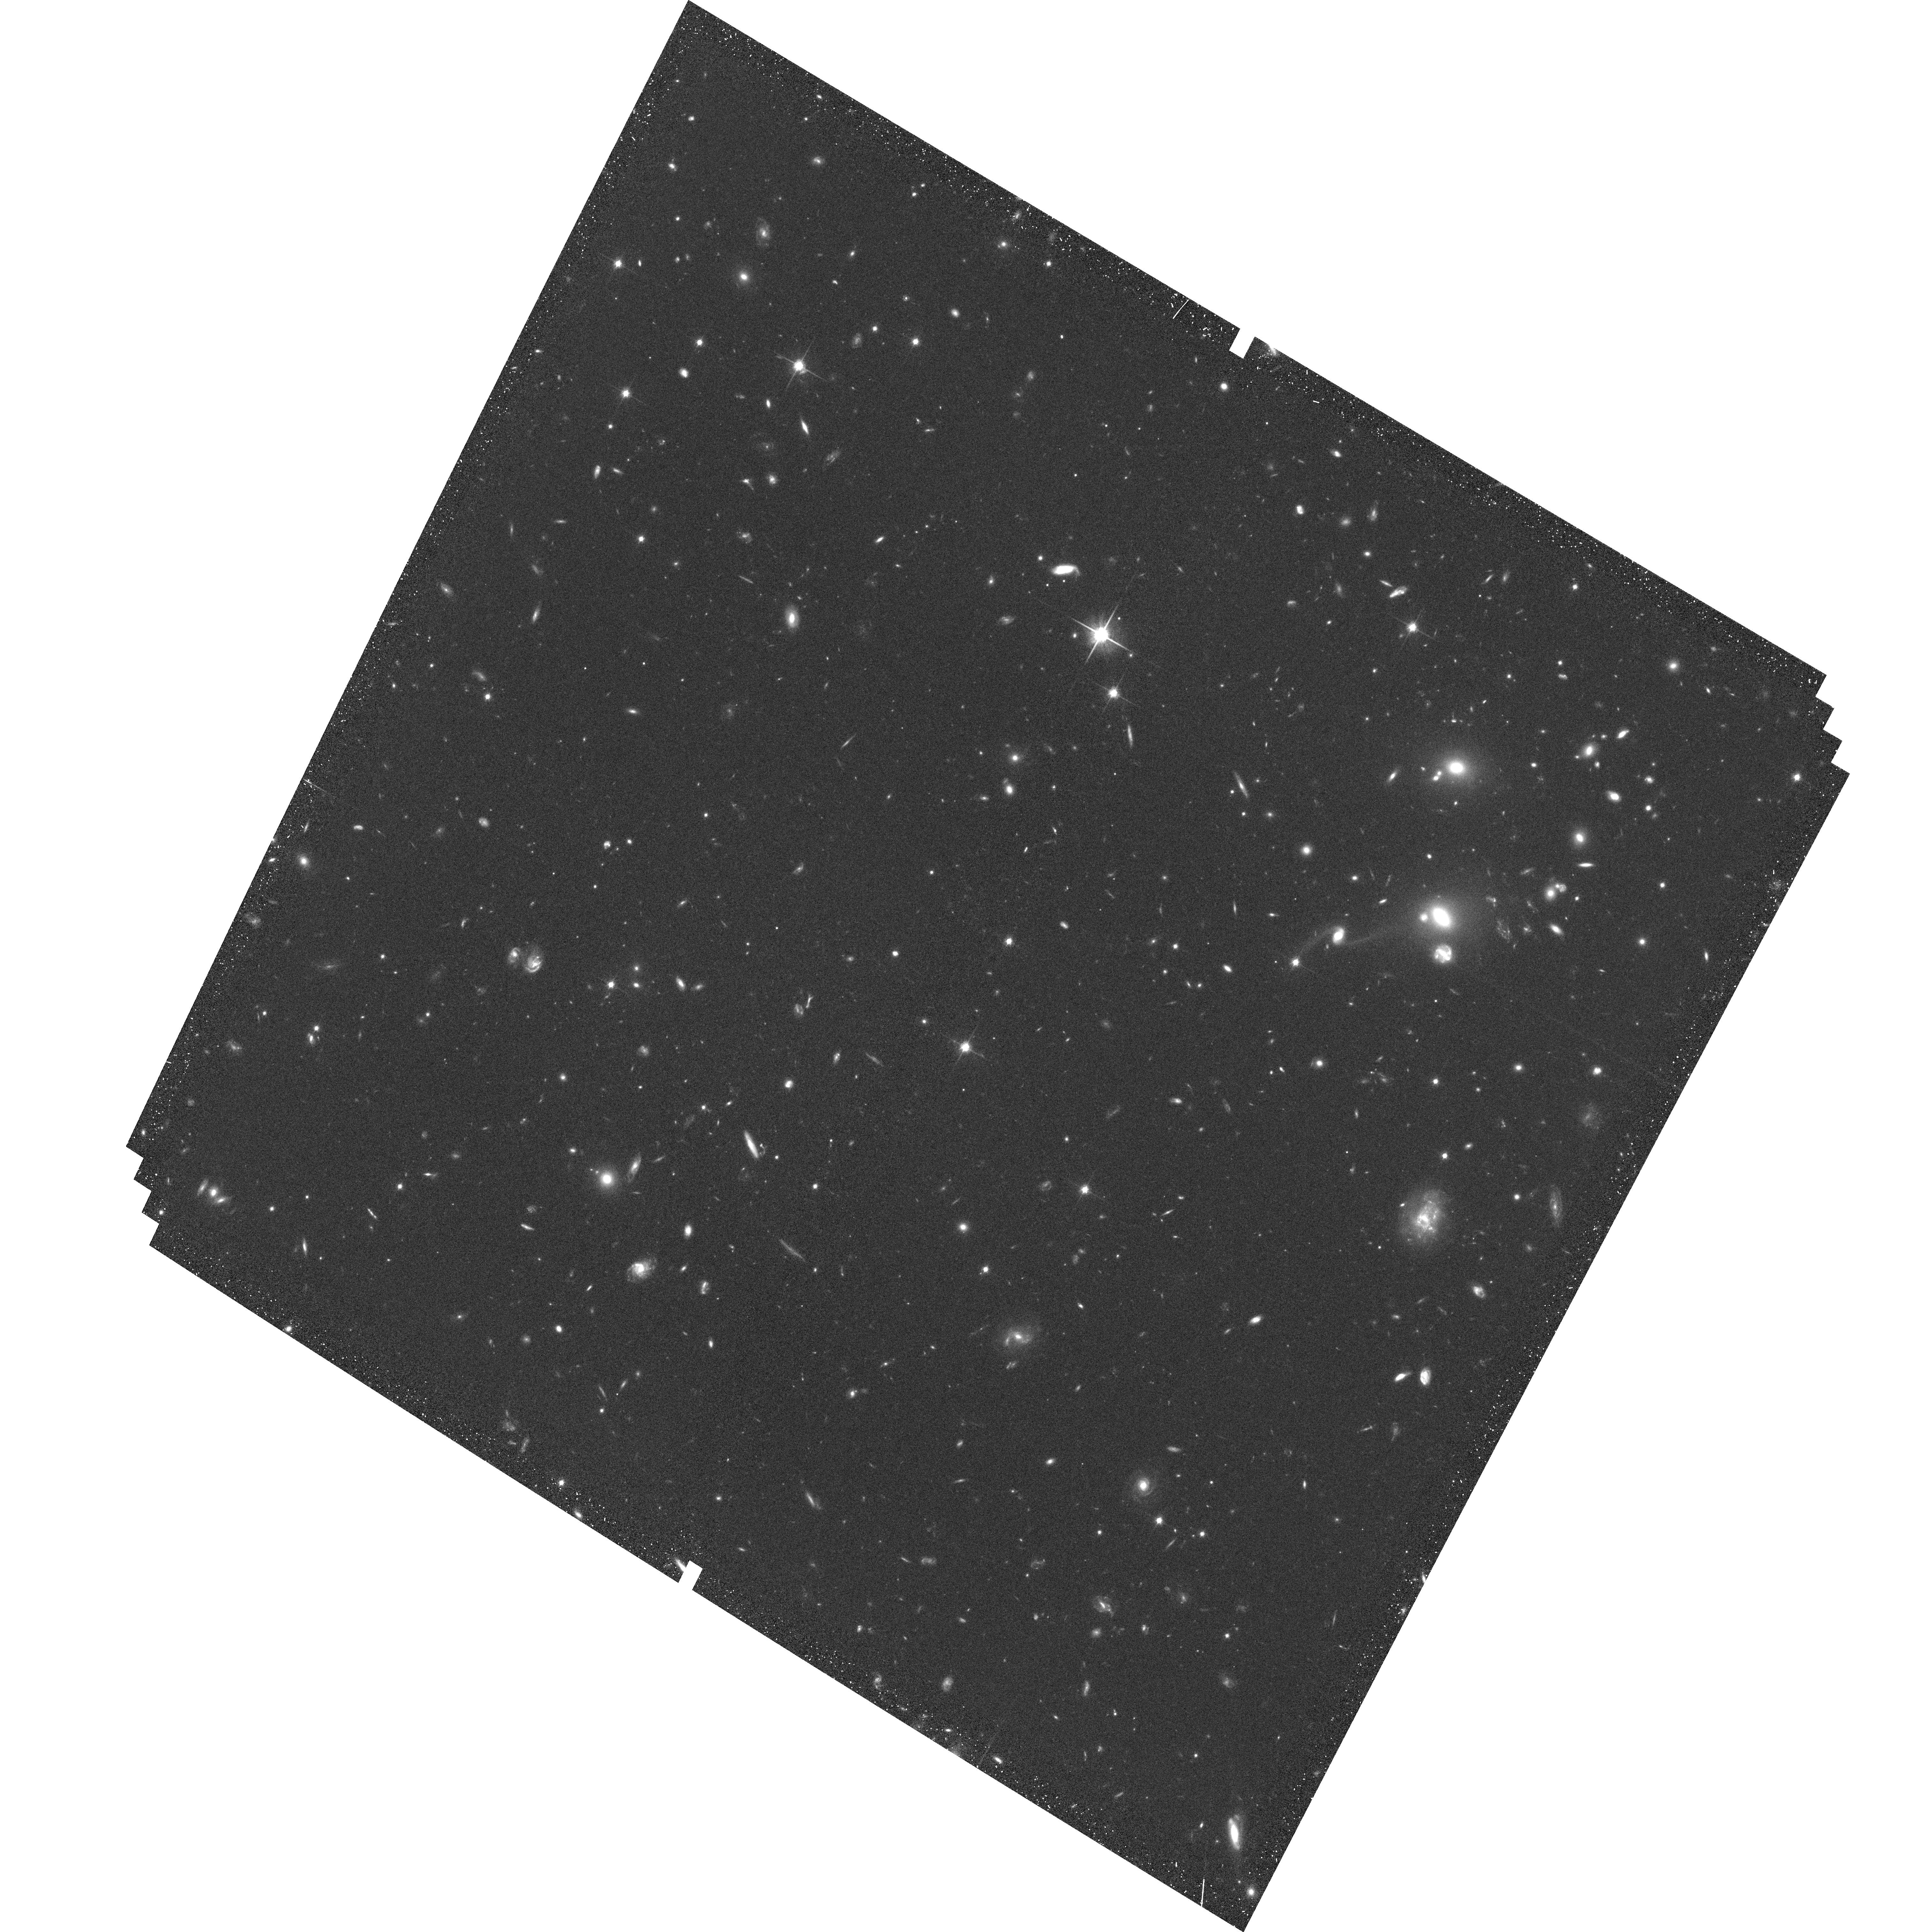
Target: MS0451-33. Instrument: ACS/WFC. Filter: F814W. Exposure: 34 min. Observation ID: hst_9836_33_acs_wfc_f814w_j8rq33

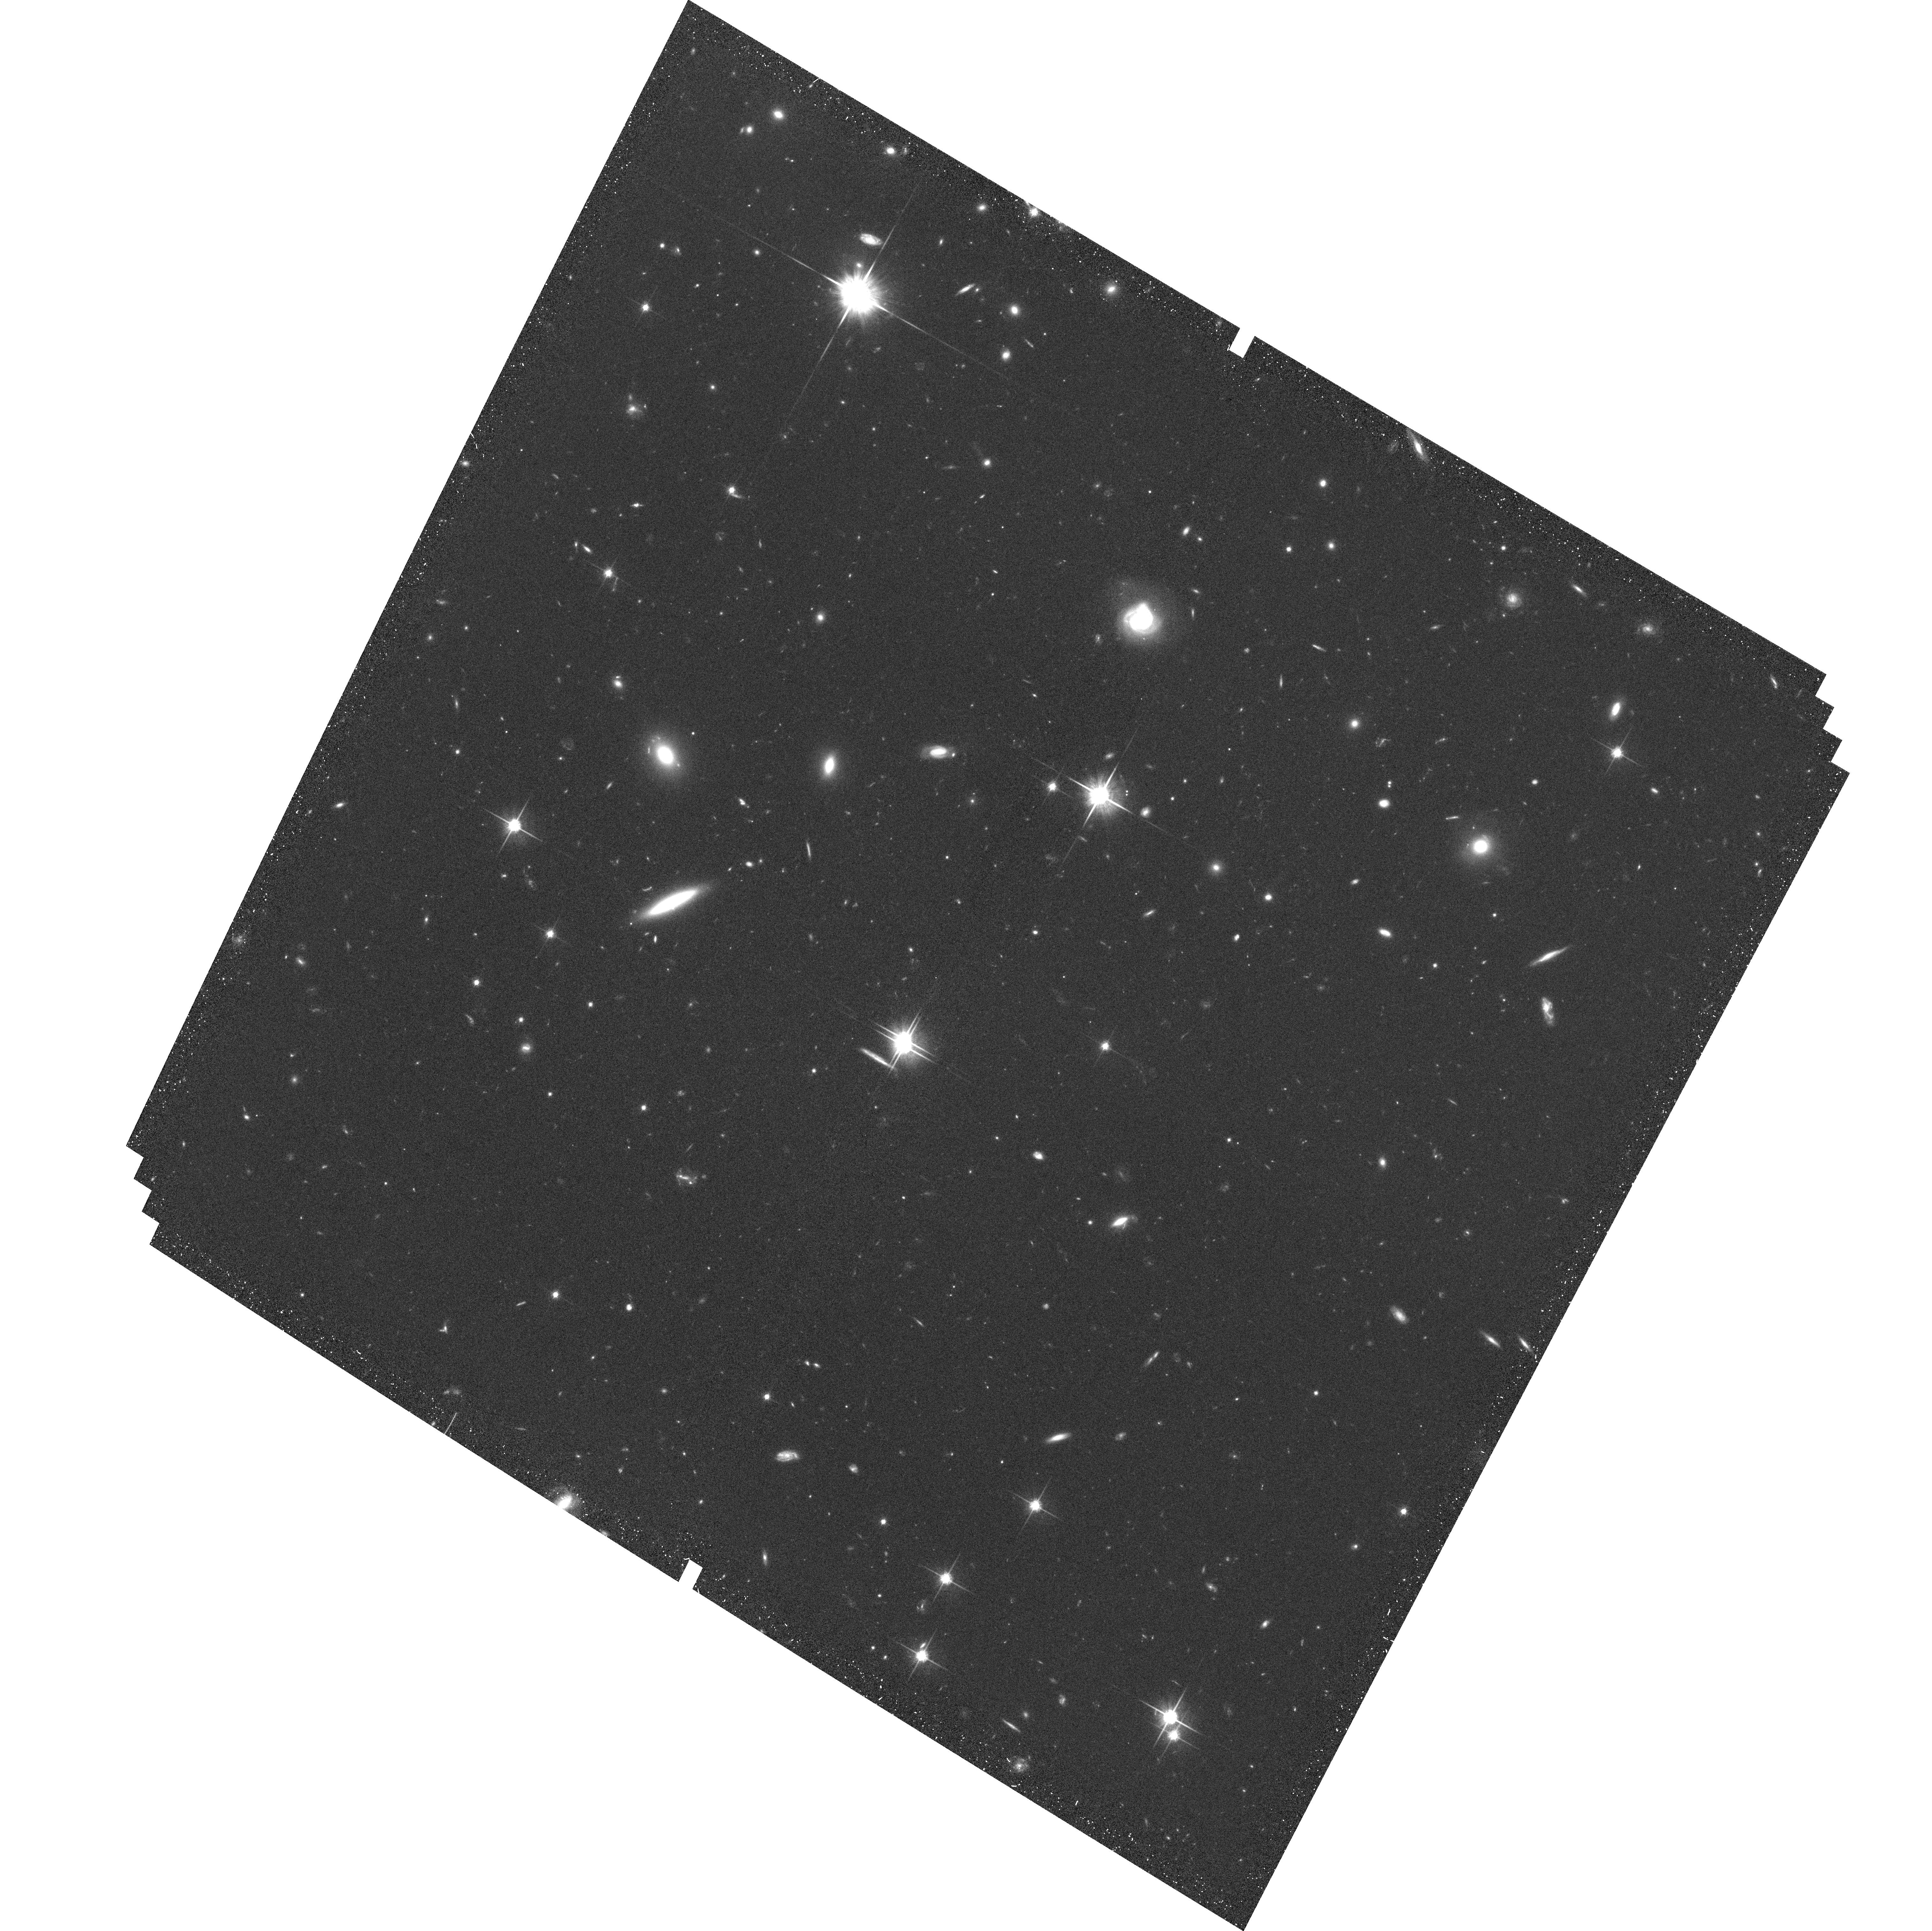
Target: MS0451-11. Instrument: ACS/WFC. Filter: F814W. Exposure: 34 min. Observation ID: hst_9836_11_acs_wfc_f814w_j8rq11

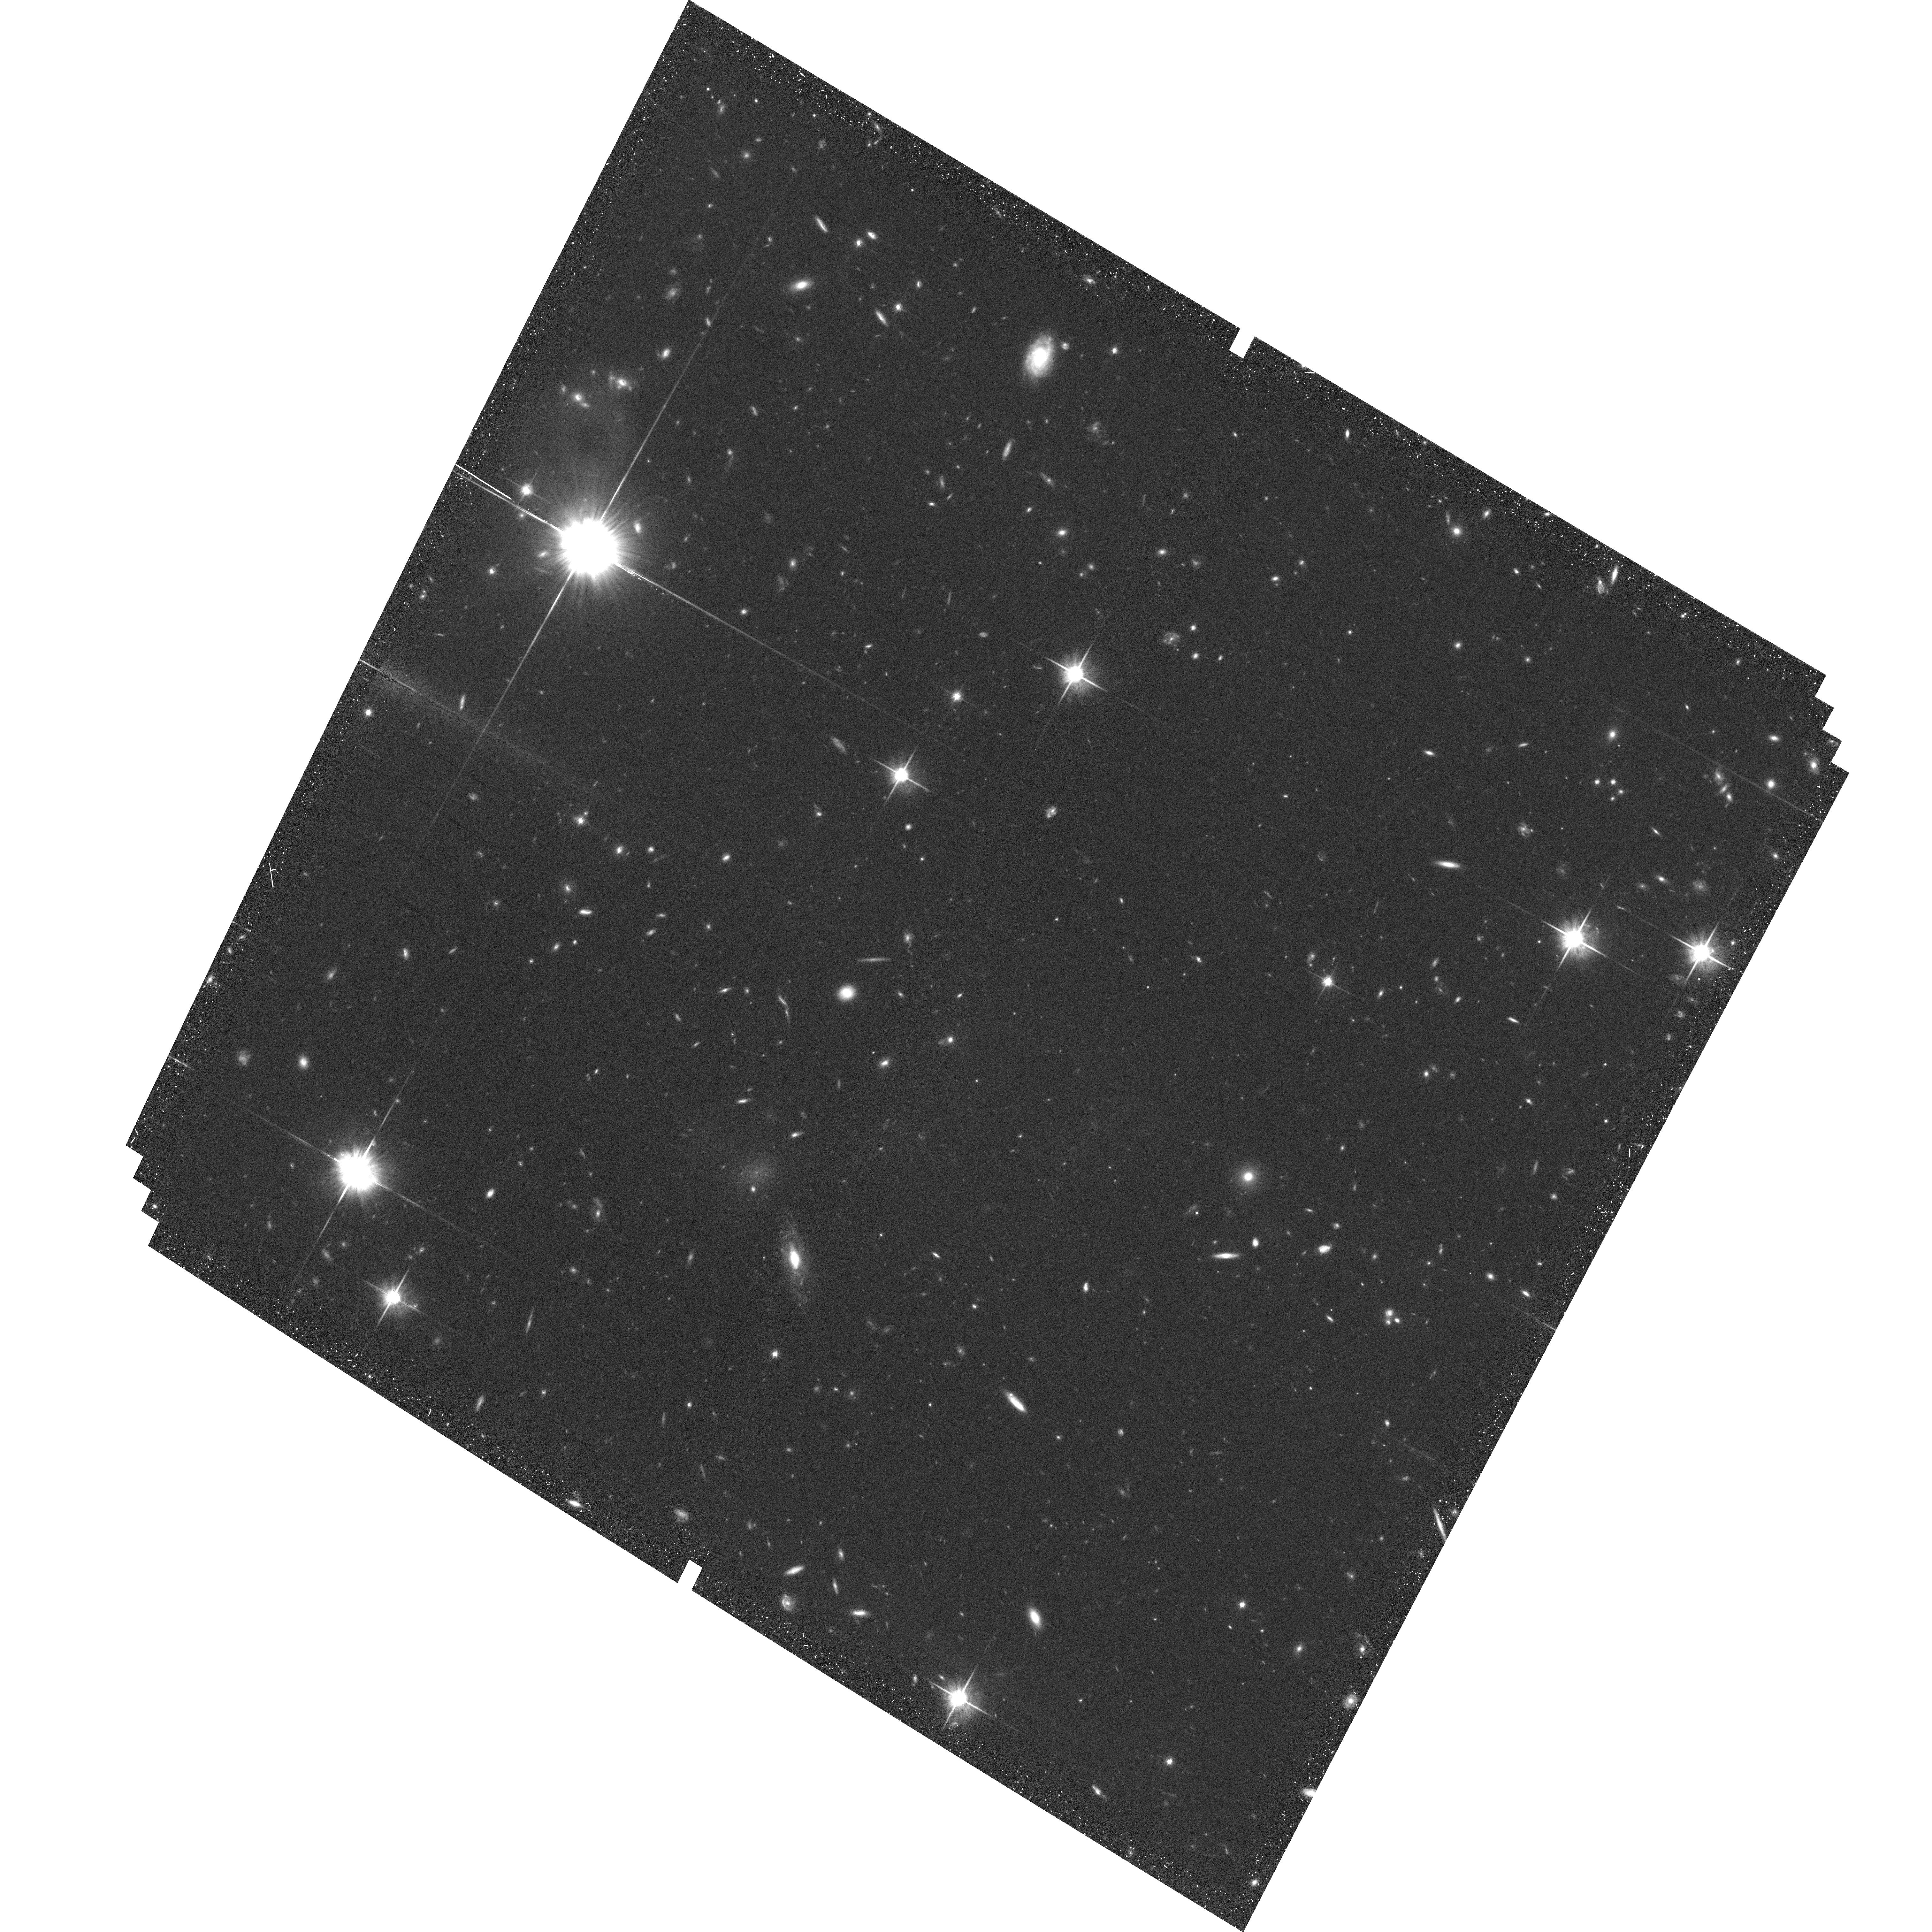
Target: MS0451-31. Instrument: ACS/WFC. Filter: F814W. Exposure: 34 min. Observation ID: hst_9836_31_acs_wfc_f814w_j8rq31

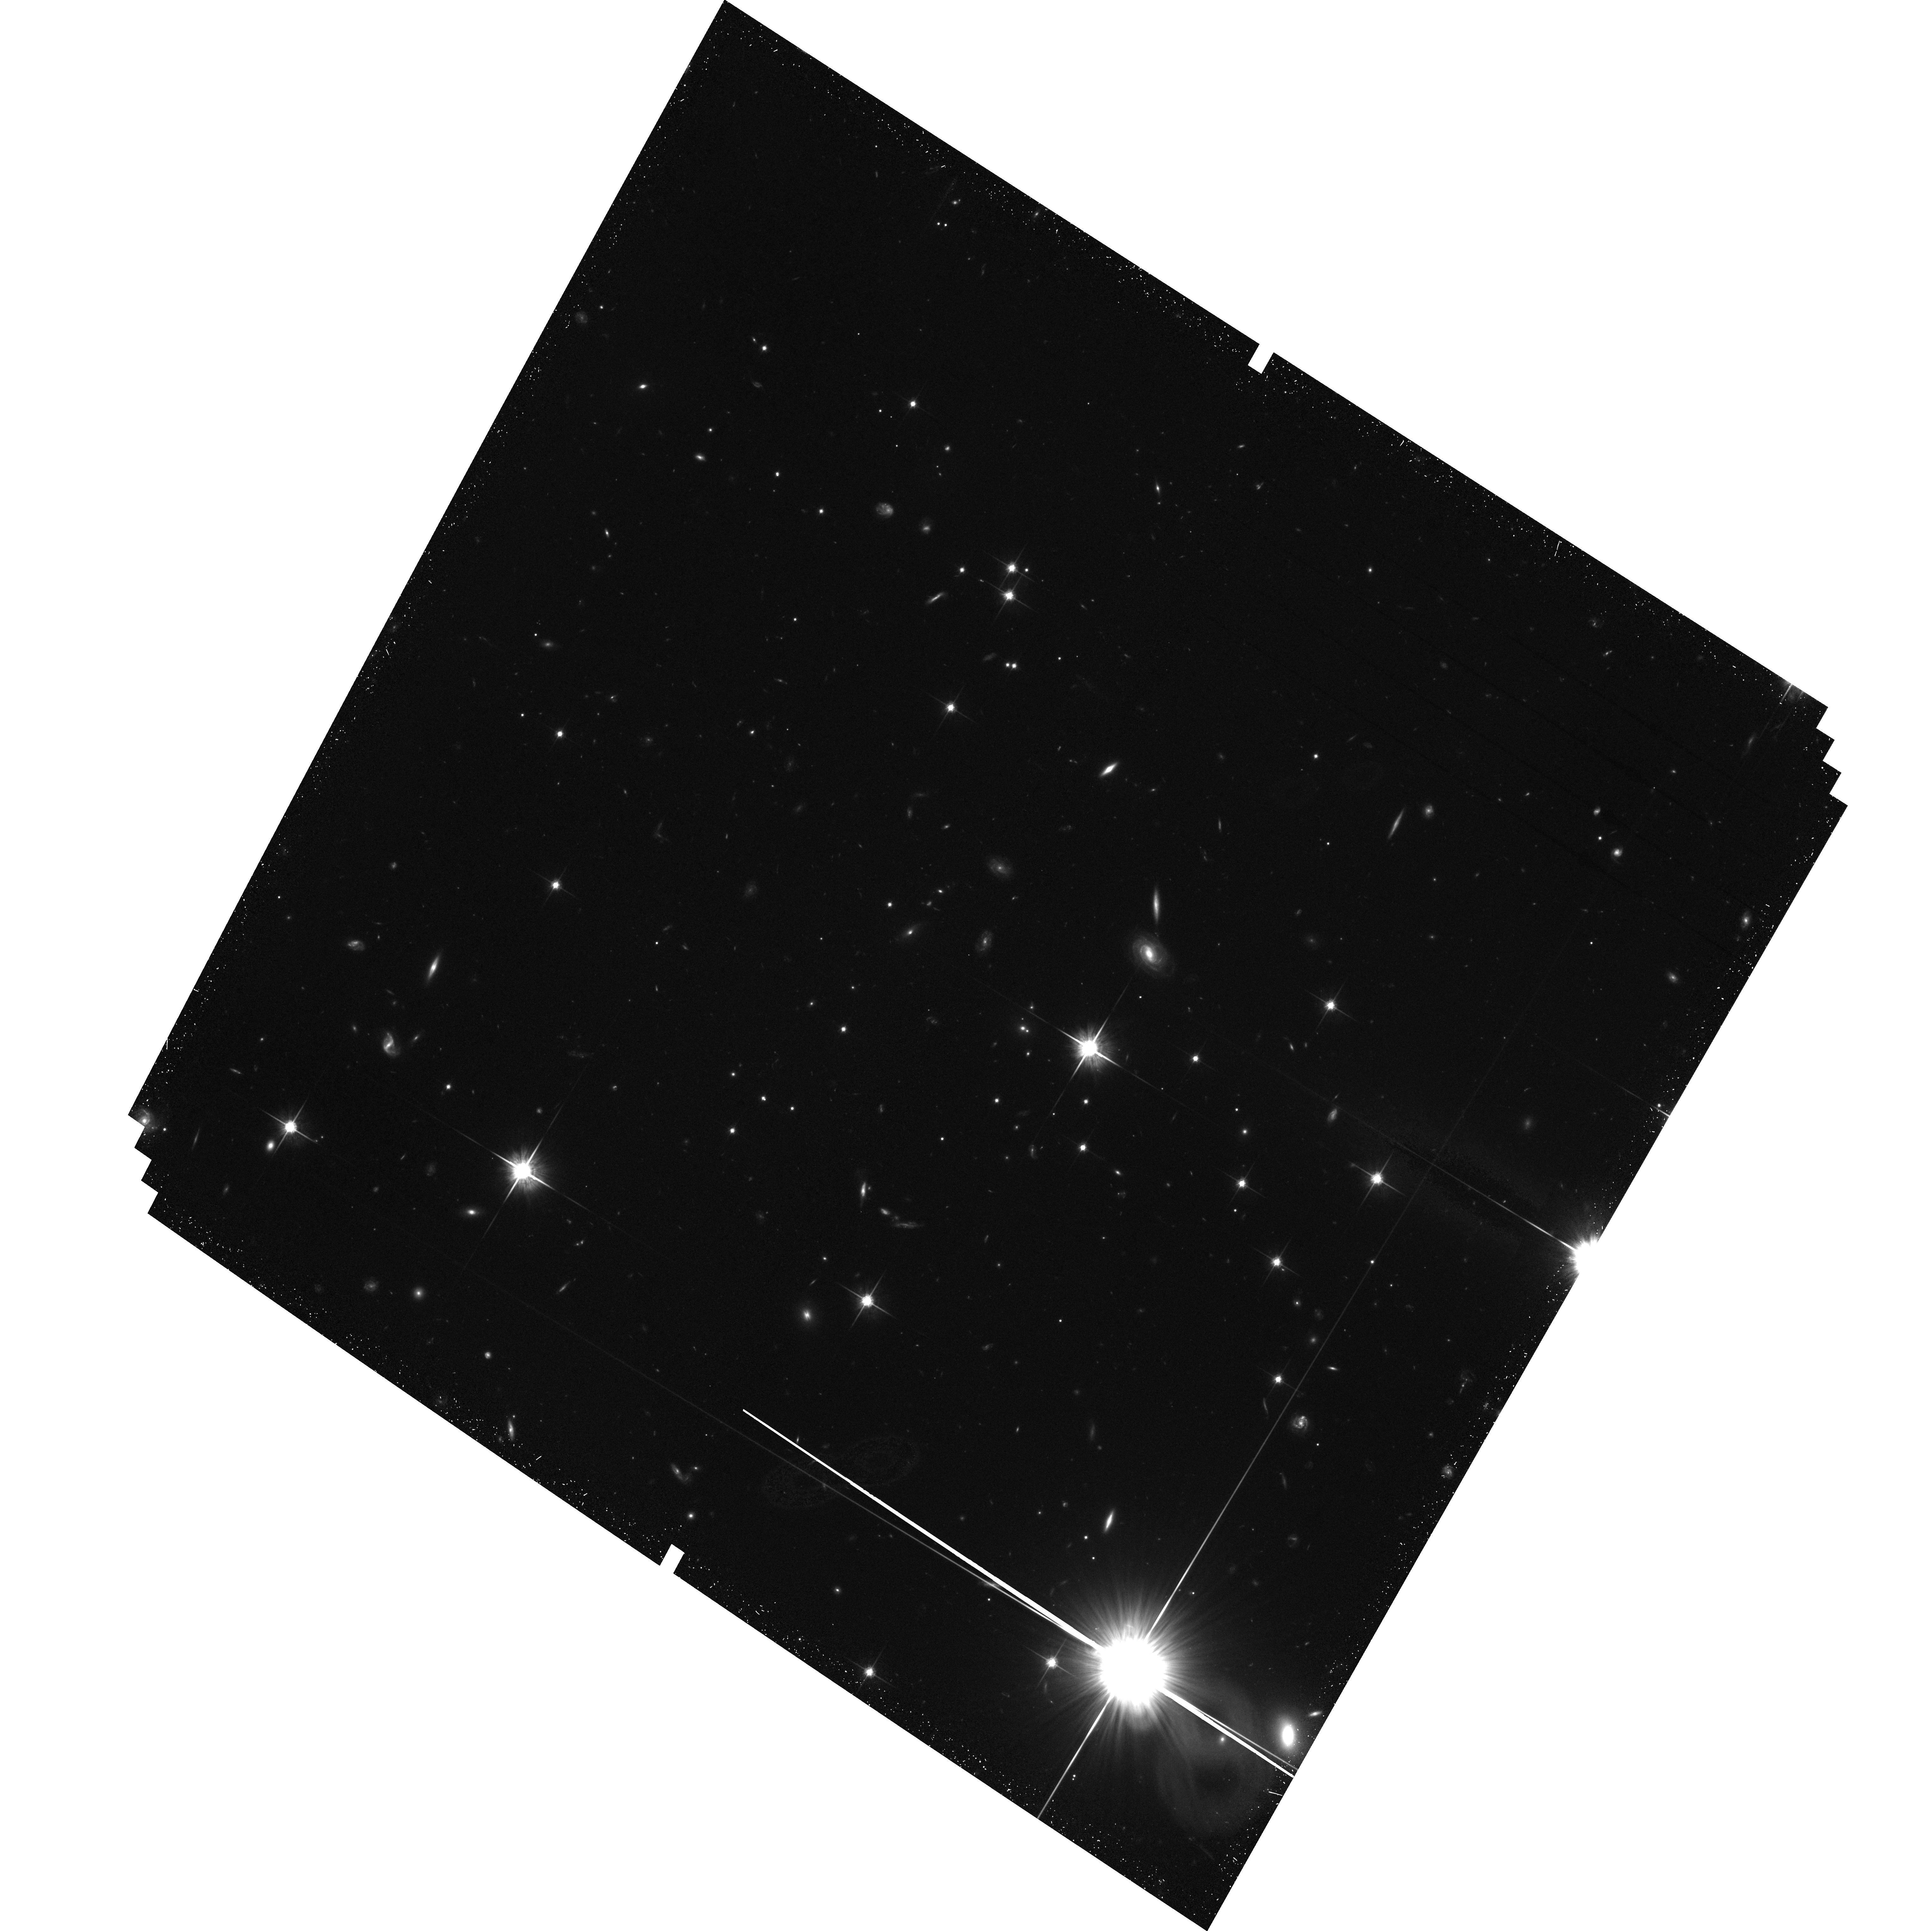
Target: MS0451-21. Instrument: ACS/WFC. Filter: F814W. Exposure: 34 min. Observation ID: hst_9836_21_acs_wfc_f814w_j8rq21

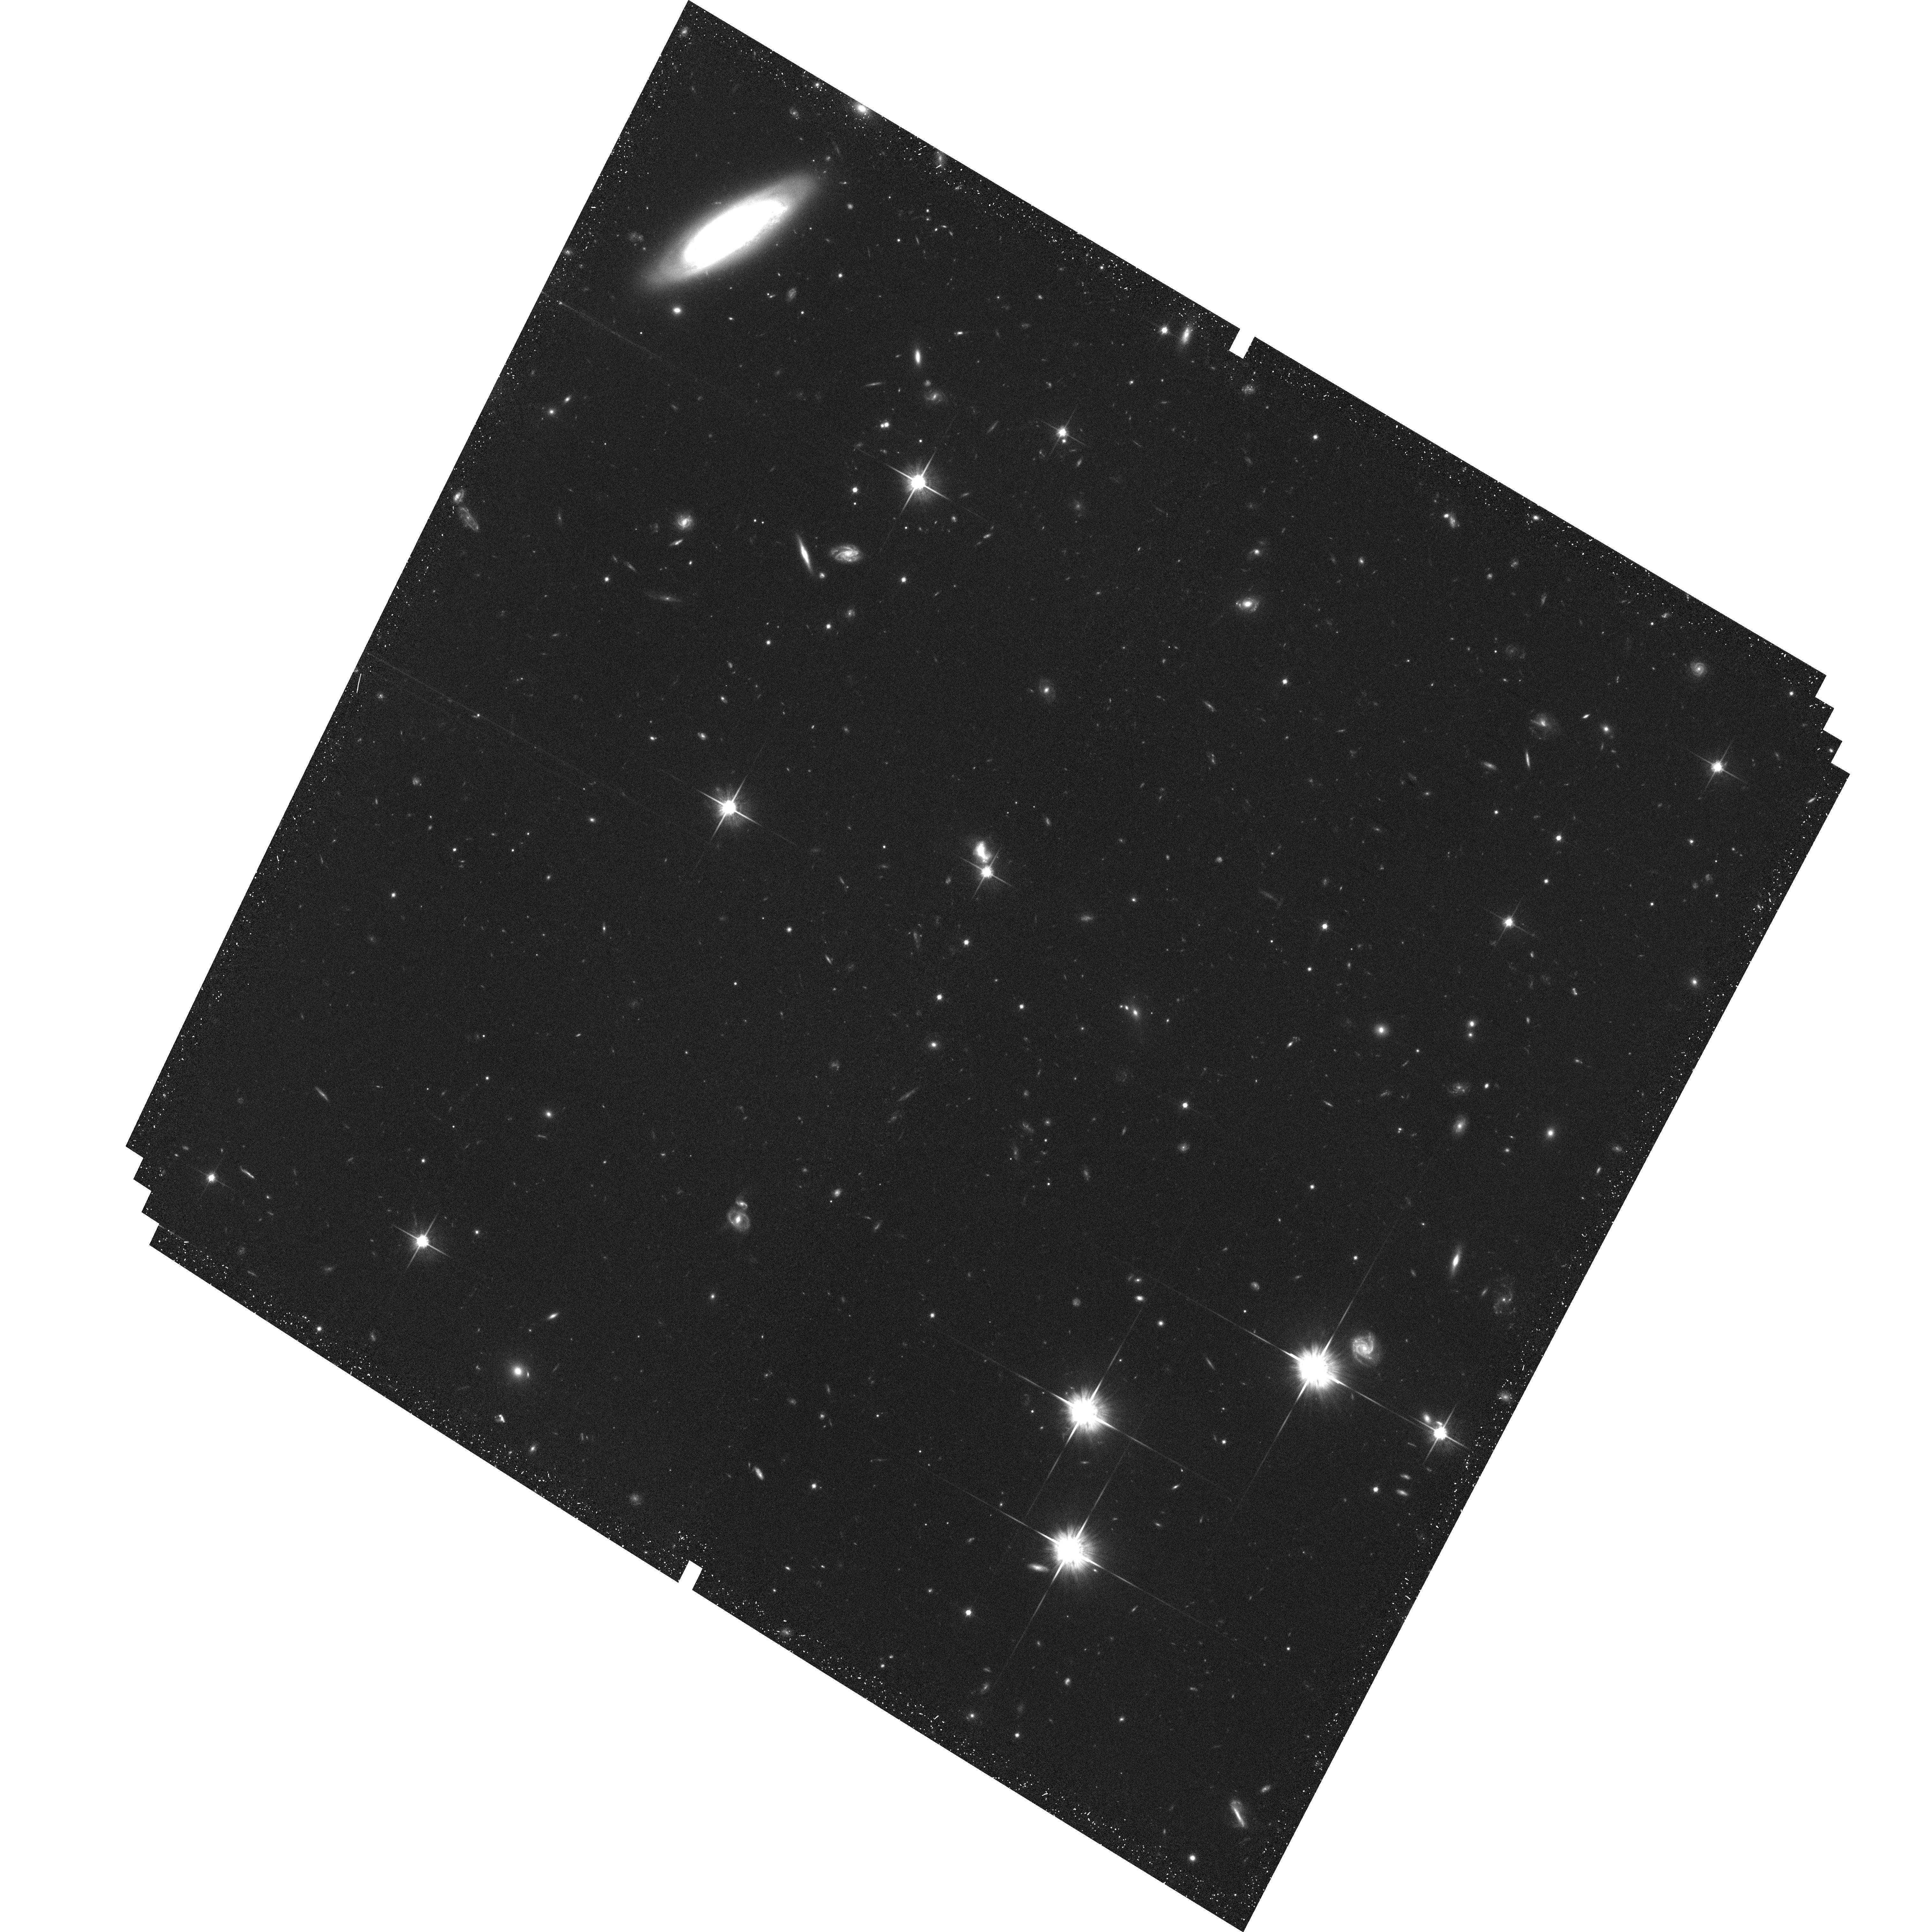
Target: MS0451-38. Instrument: ACS/WFC. Filter: F814W. Exposure: 34 min. Observation ID: hst_9836_38_acs_wfc_f814w_j8rq38

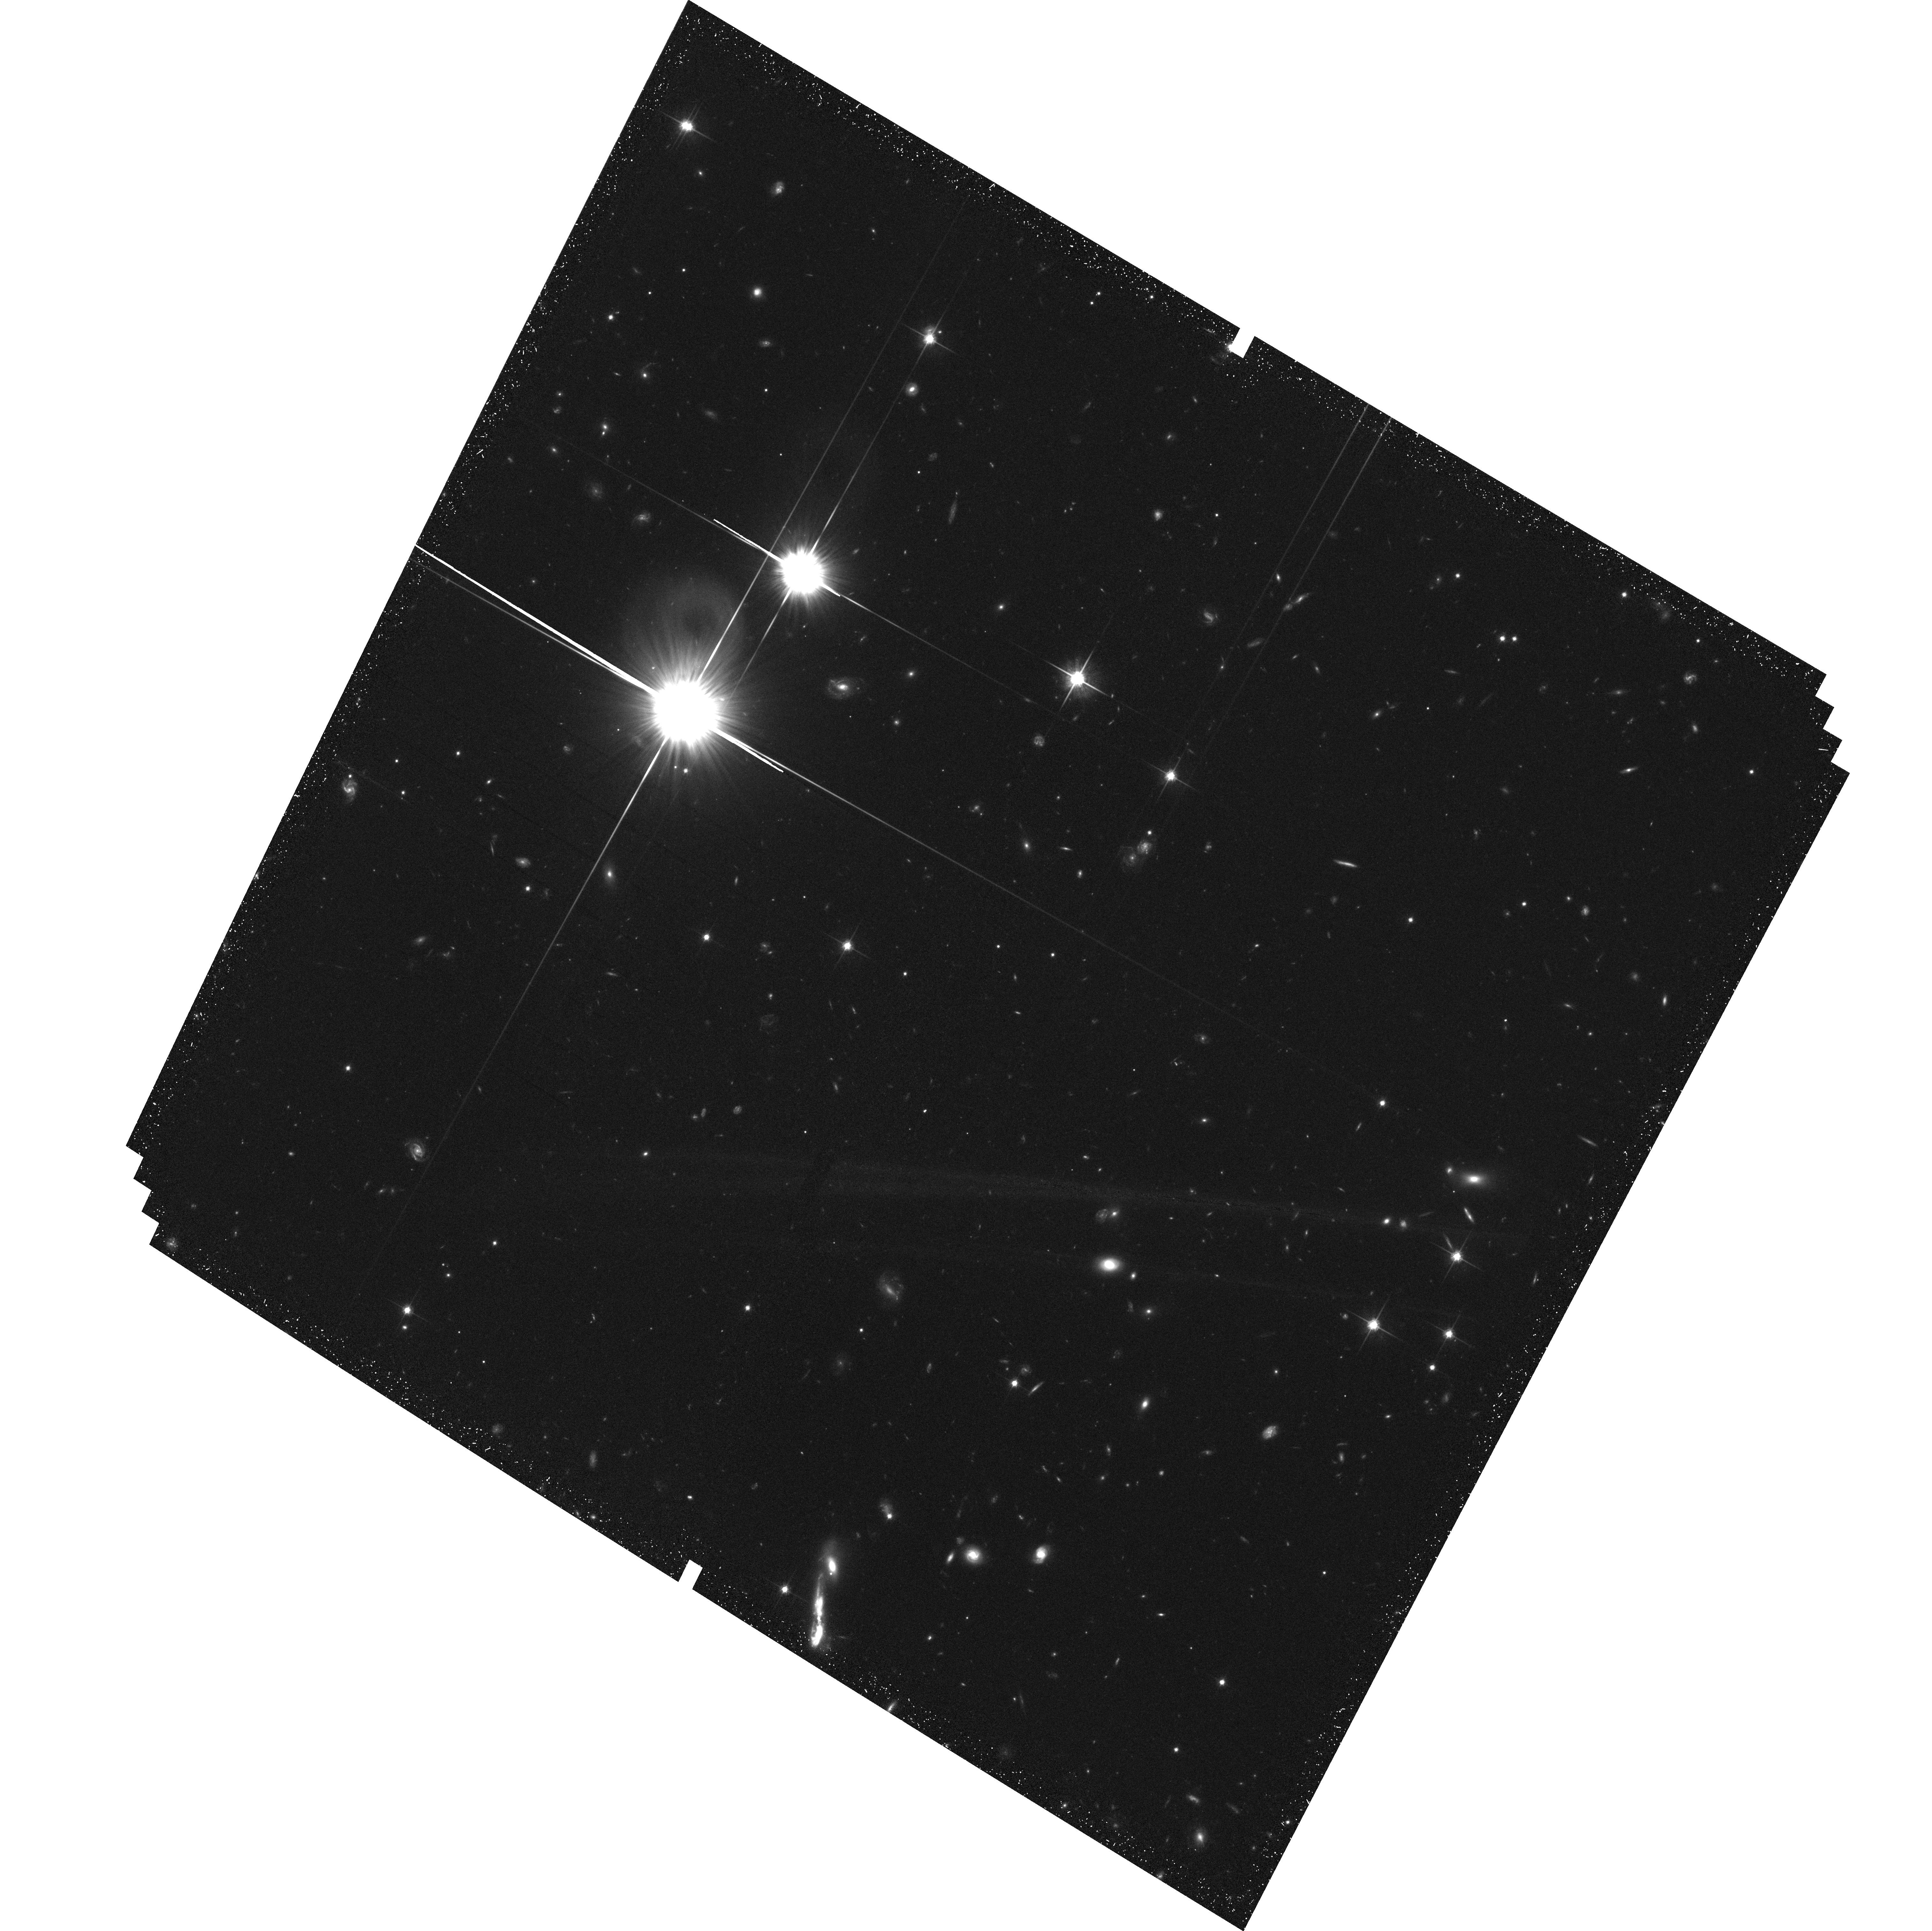
Target: MS0451-41. Instrument: ACS/WFC. Filter: F814W. Exposure: 34 min. Observation ID: hst_9836_41_acs_wfc_f814w_j8rq41

The role of dark matter and intracluster gas in galaxy formation and cluster evolution (PI: Ellis, Richard S.)

We propose a fully-sampled mosaic of 41 ACS images to survey galaxy morphologies and measure weak lensing signals to the turn-around radius in the X-ray luminous cluster, MS0451-03 (z=0.54). The aim is to isolate the physical processes which affect the evolution of cluster galaxy morphologies in the context of well-defined dynamical system. The study will be used in contrast to a successful campaign undertaken in Cycle 9 on a optically-selected target. By comparing morphologies with spectroscopic and Chandra X-ray data, we will quantify the role of the intracluster medium and associated substructures and establish the timescales and physical regions within which the various environmental processes occur.